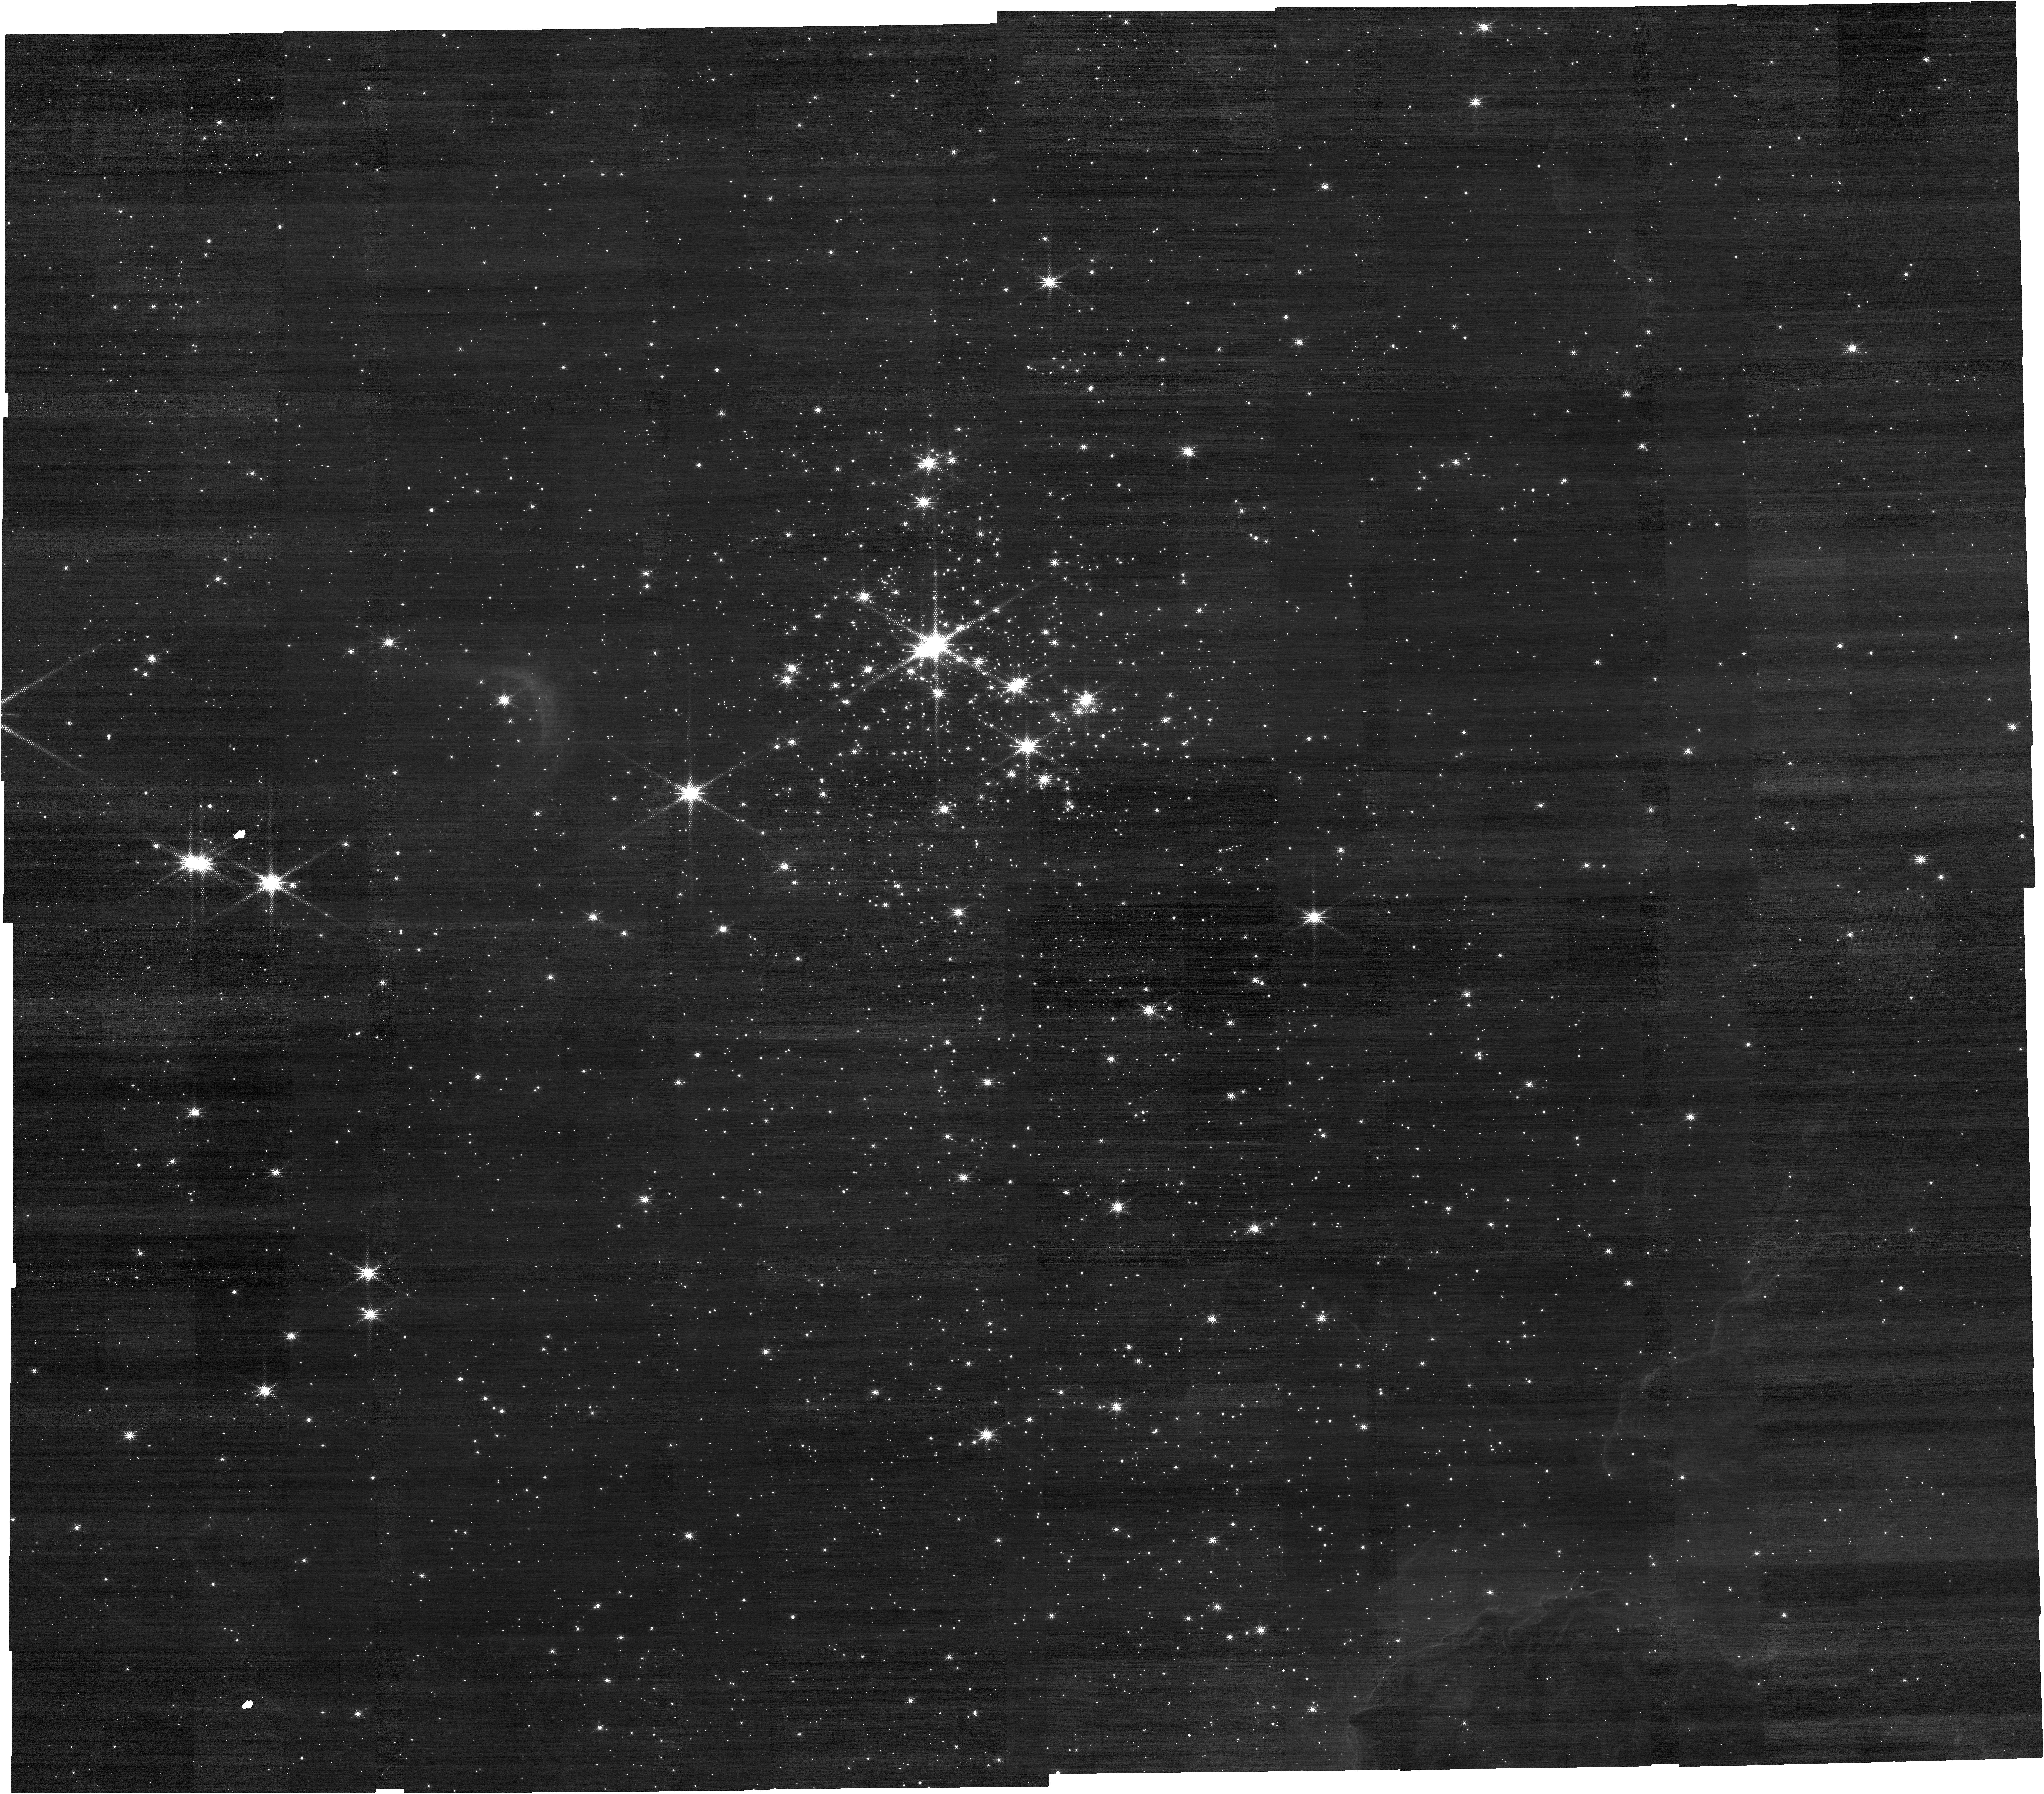
Target: CL-TRUMPLER-14. Instrument: NIRCAM. Filter: F212N. Exposure: 23 min. Observation ID: jw05791-o002_t001_nircam_clear-f212n

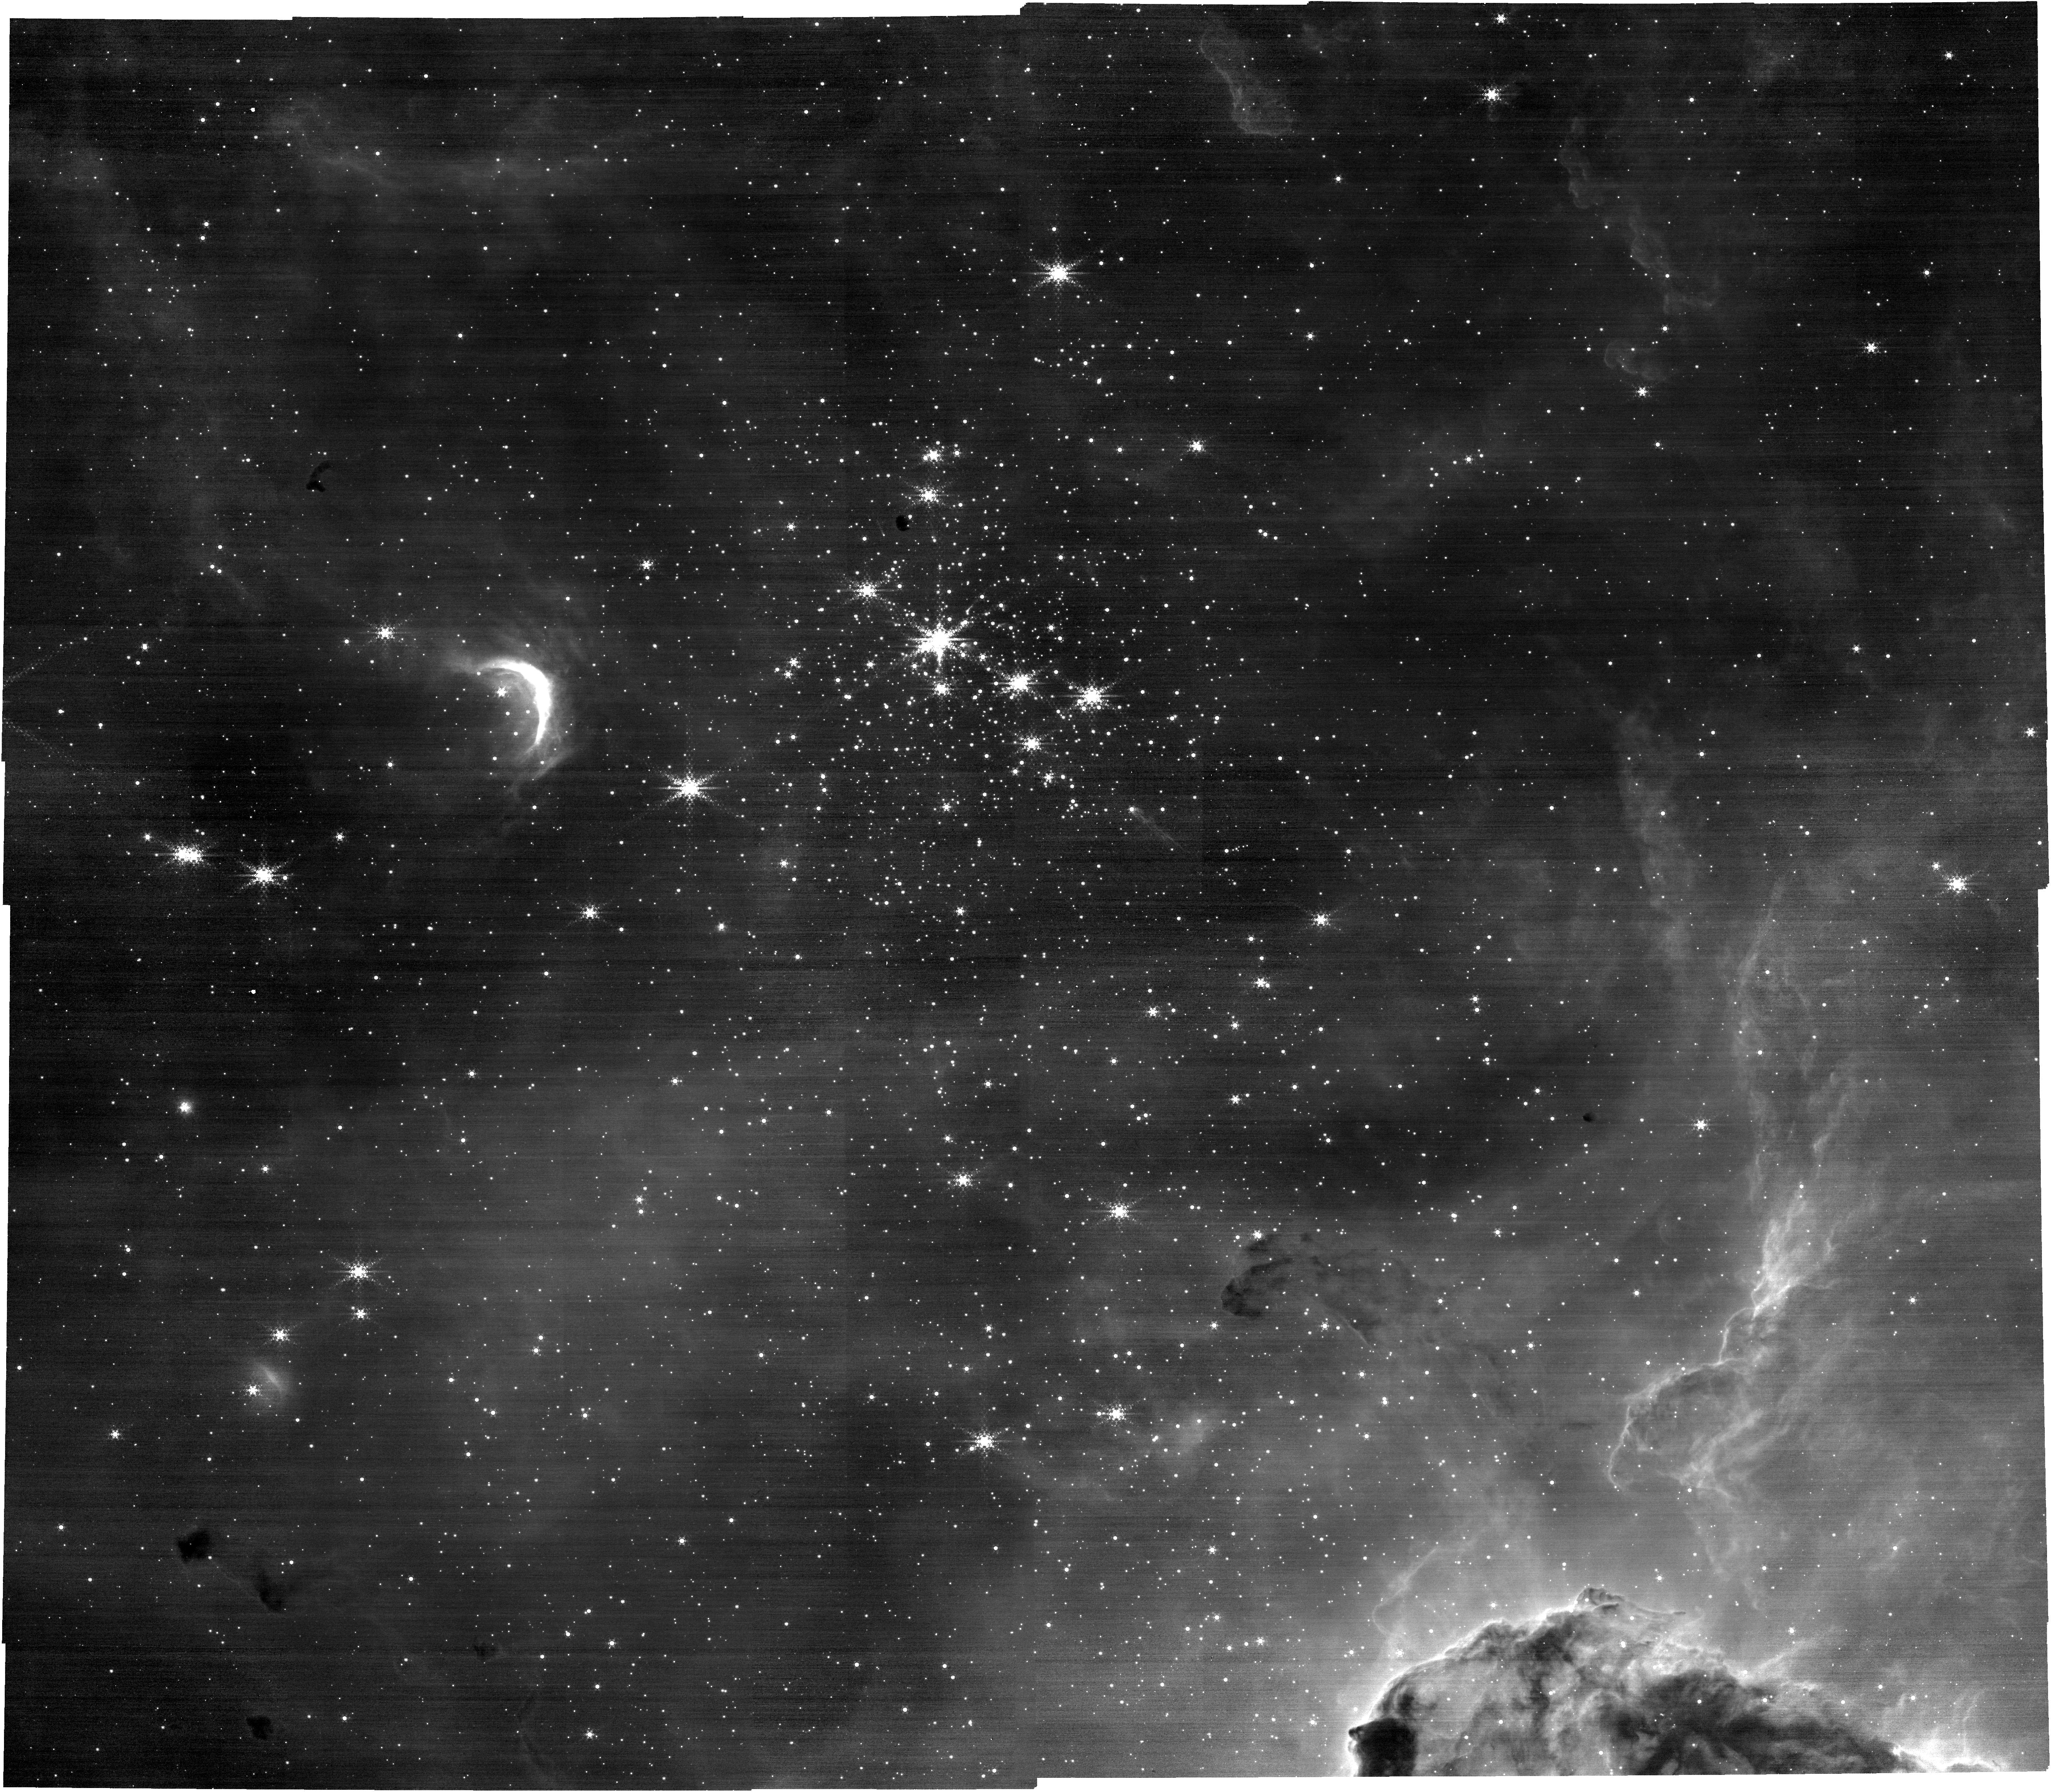
Target: CL-TRUMPLER-14. Instrument: NIRCAM. Filter: F444W+F466N. Exposure: 23 min. Observation ID: jw05791-o002_t001_nircam_f444w-f466n

The Crucible of Planet Formation - Protoplanetary Disks in the Extreme Environment of Trumpler 14 (PI: Kuhn, Michael A)

The evolution of disks around young stellar objects governs the character of the planetary systems that form. In massive star-forming regions, UV irradiation drives mass loss from disks, which could affect the resulting planets. Although a significant fraction of planetary systems (including our Solar System) are thought to have arisen in extreme environments, the nearest (best studied) star-forming regions lack significant UV radiation fields, meaning that we must study more distant regions accessible for spectroscopic study only with a sensitive facility like JWST. We propose NIRSPEC/MSA observations of the Trumpler 14 cluster, a uniquely rich starburst cluster in the Solar neighborhood with a UV radiation field a thousand times higher than in the Orion Nebula. The MOS observations of the cluster will produce a sample of ~340 cluster-member spectra (down to M=0.08 Msun). The near-infrared spectra will provide a statistical sample to determine 1) How does the disk fraction vary with local FUV strength and stellar mass? And 2) How do disk properties (e.g., CO temperatures, accretion rates, and mass-loss rates) vary with the environment? High signal-to-noise near-infrared spectroscopy allows the spectral classification of the stars and a characterization of accretion and disk irradiation via atomic and molecular emission. The spacing of cluster members in Tr14 makes efficient use of the MOS shutters. NIRCam pre-imaging, together with existing VLT/HAWK-I and SPHERE images, will be used to better characterize the total stellar population of Tr 14. This unique dataset will be the first of its kind and will serve as a benchmark for disks in extreme conditions.